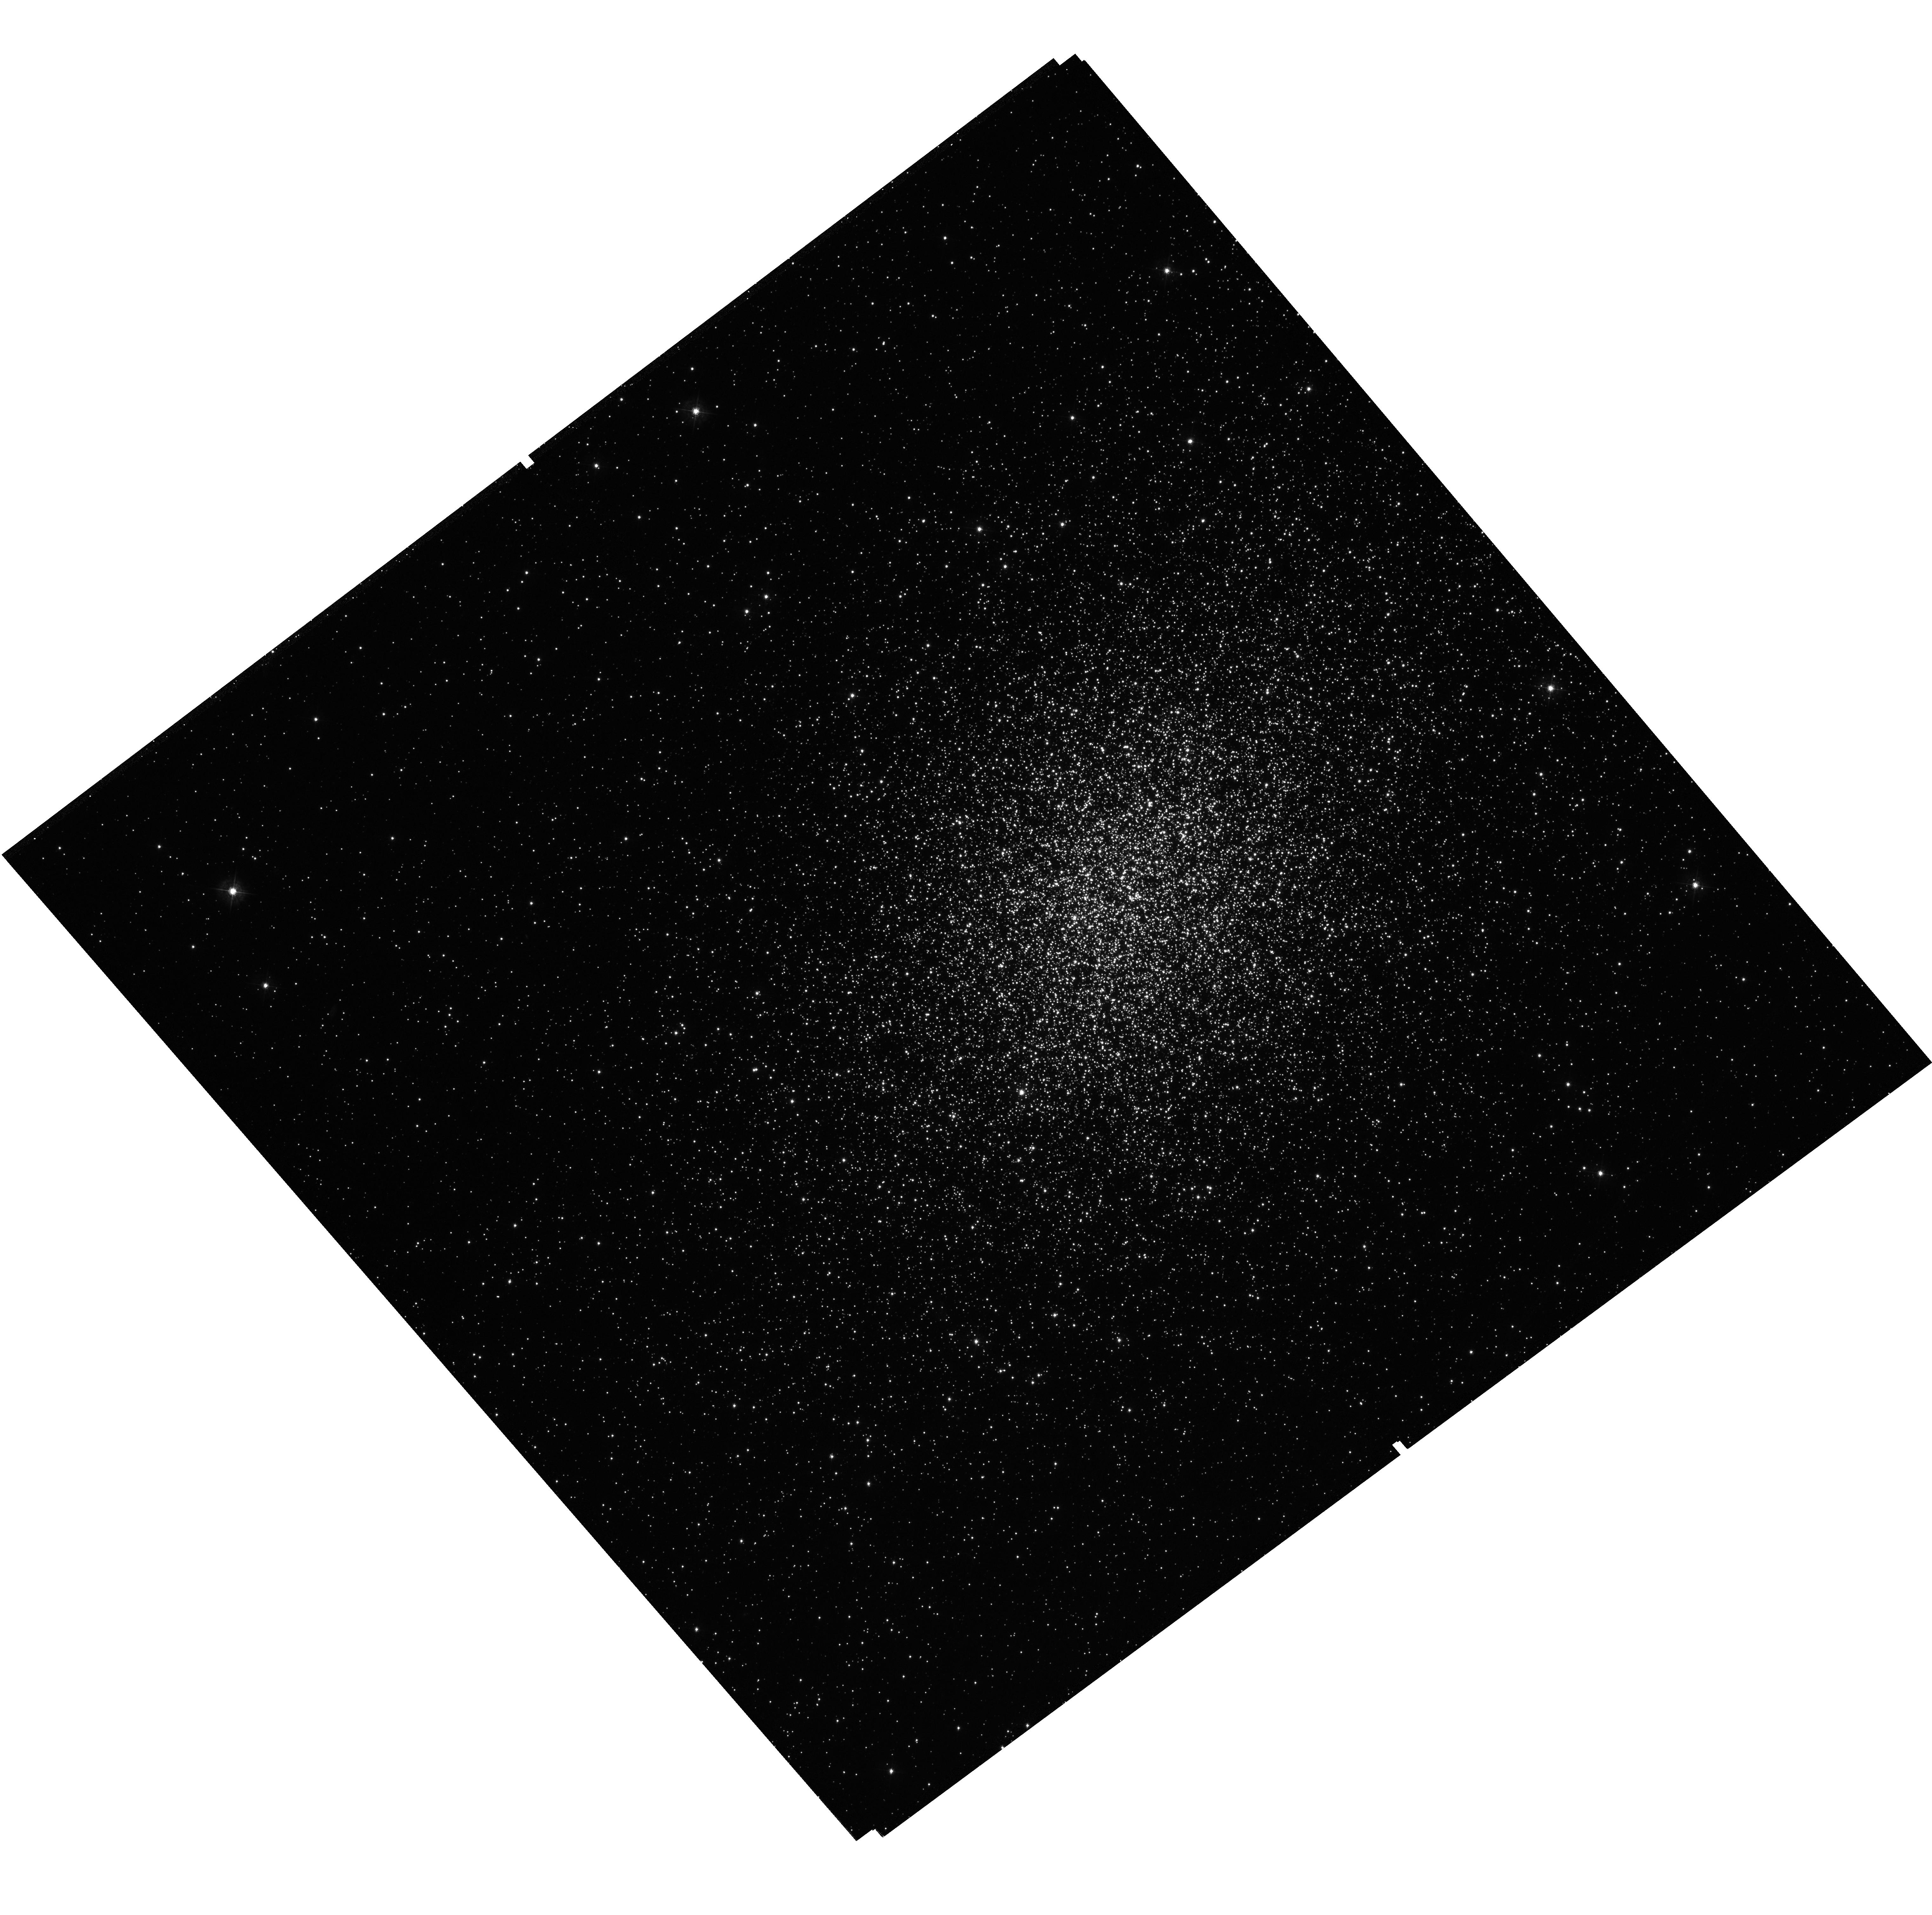
Target: NGC1978. Instrument: WFC3/UVIS. Filter: F438W. Exposure: 41 min. Observation ID: hst_14069_11_wfc3_uvis_f438w_icz611

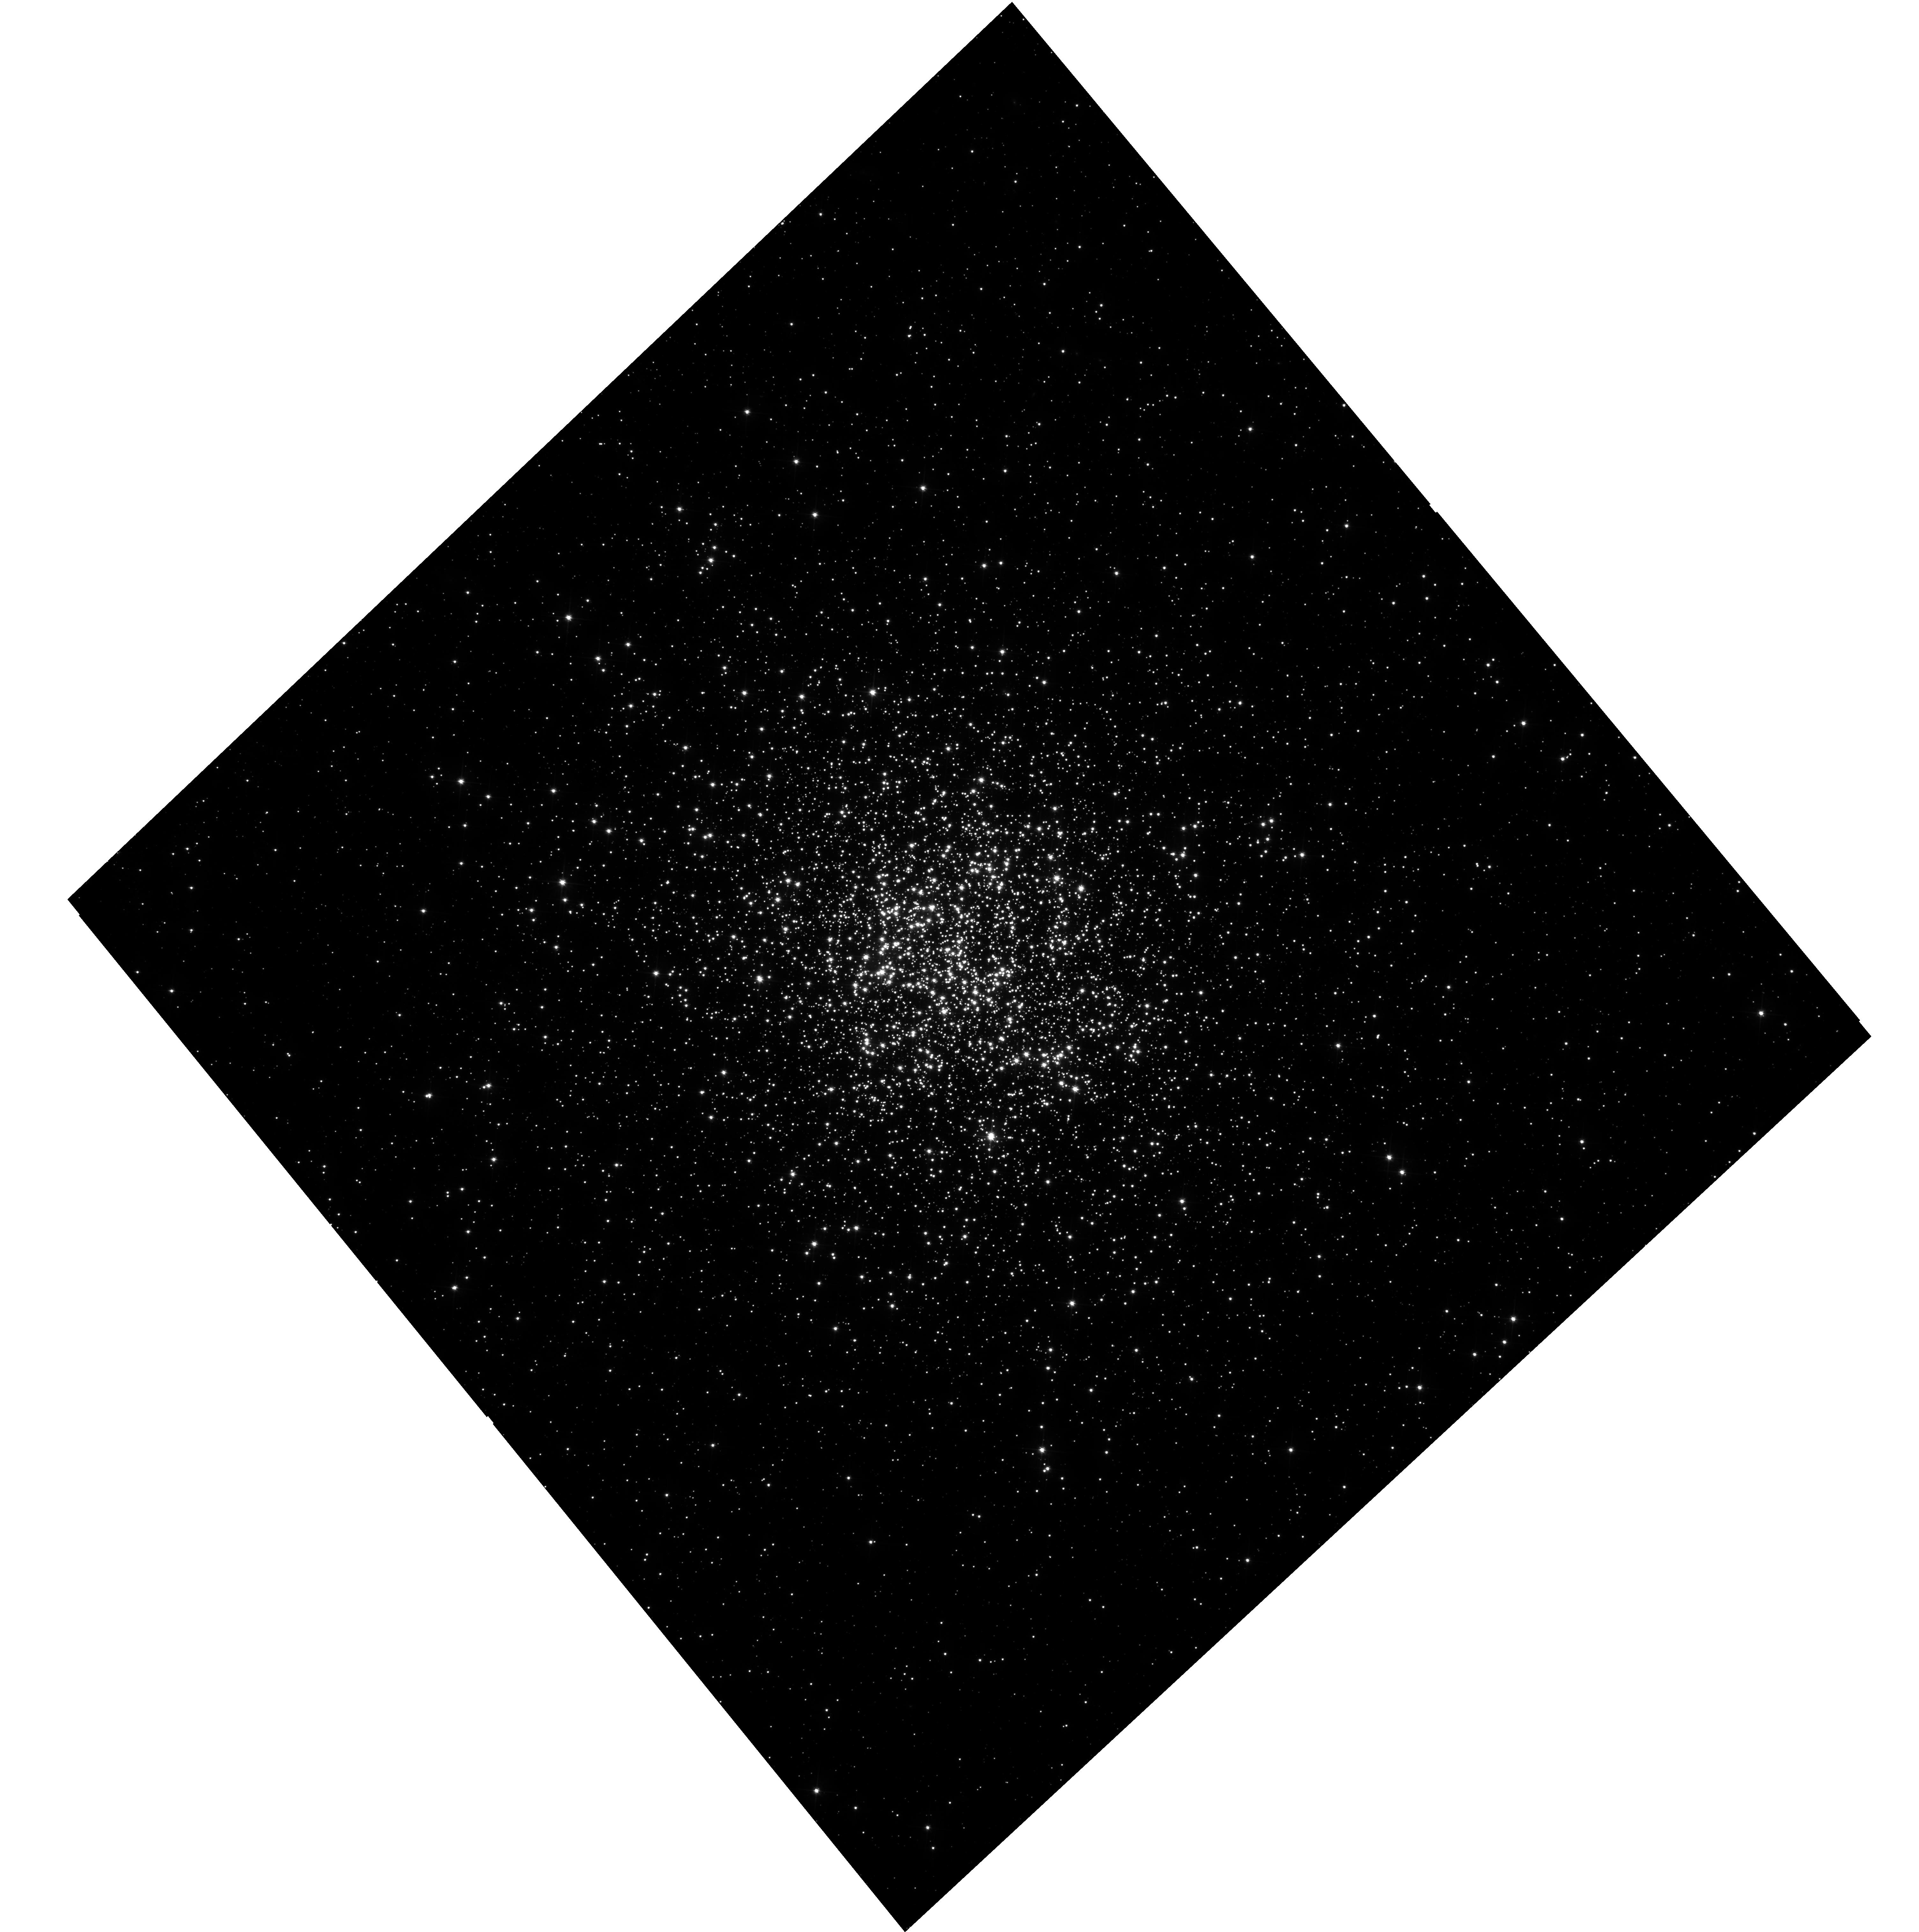
Target: NGC1866. Instrument: WFC3/UVIS. Filter: F555W. Exposure: 42 min. Observation ID: hst_14069_02_wfc3_uvis_f555w_icz602

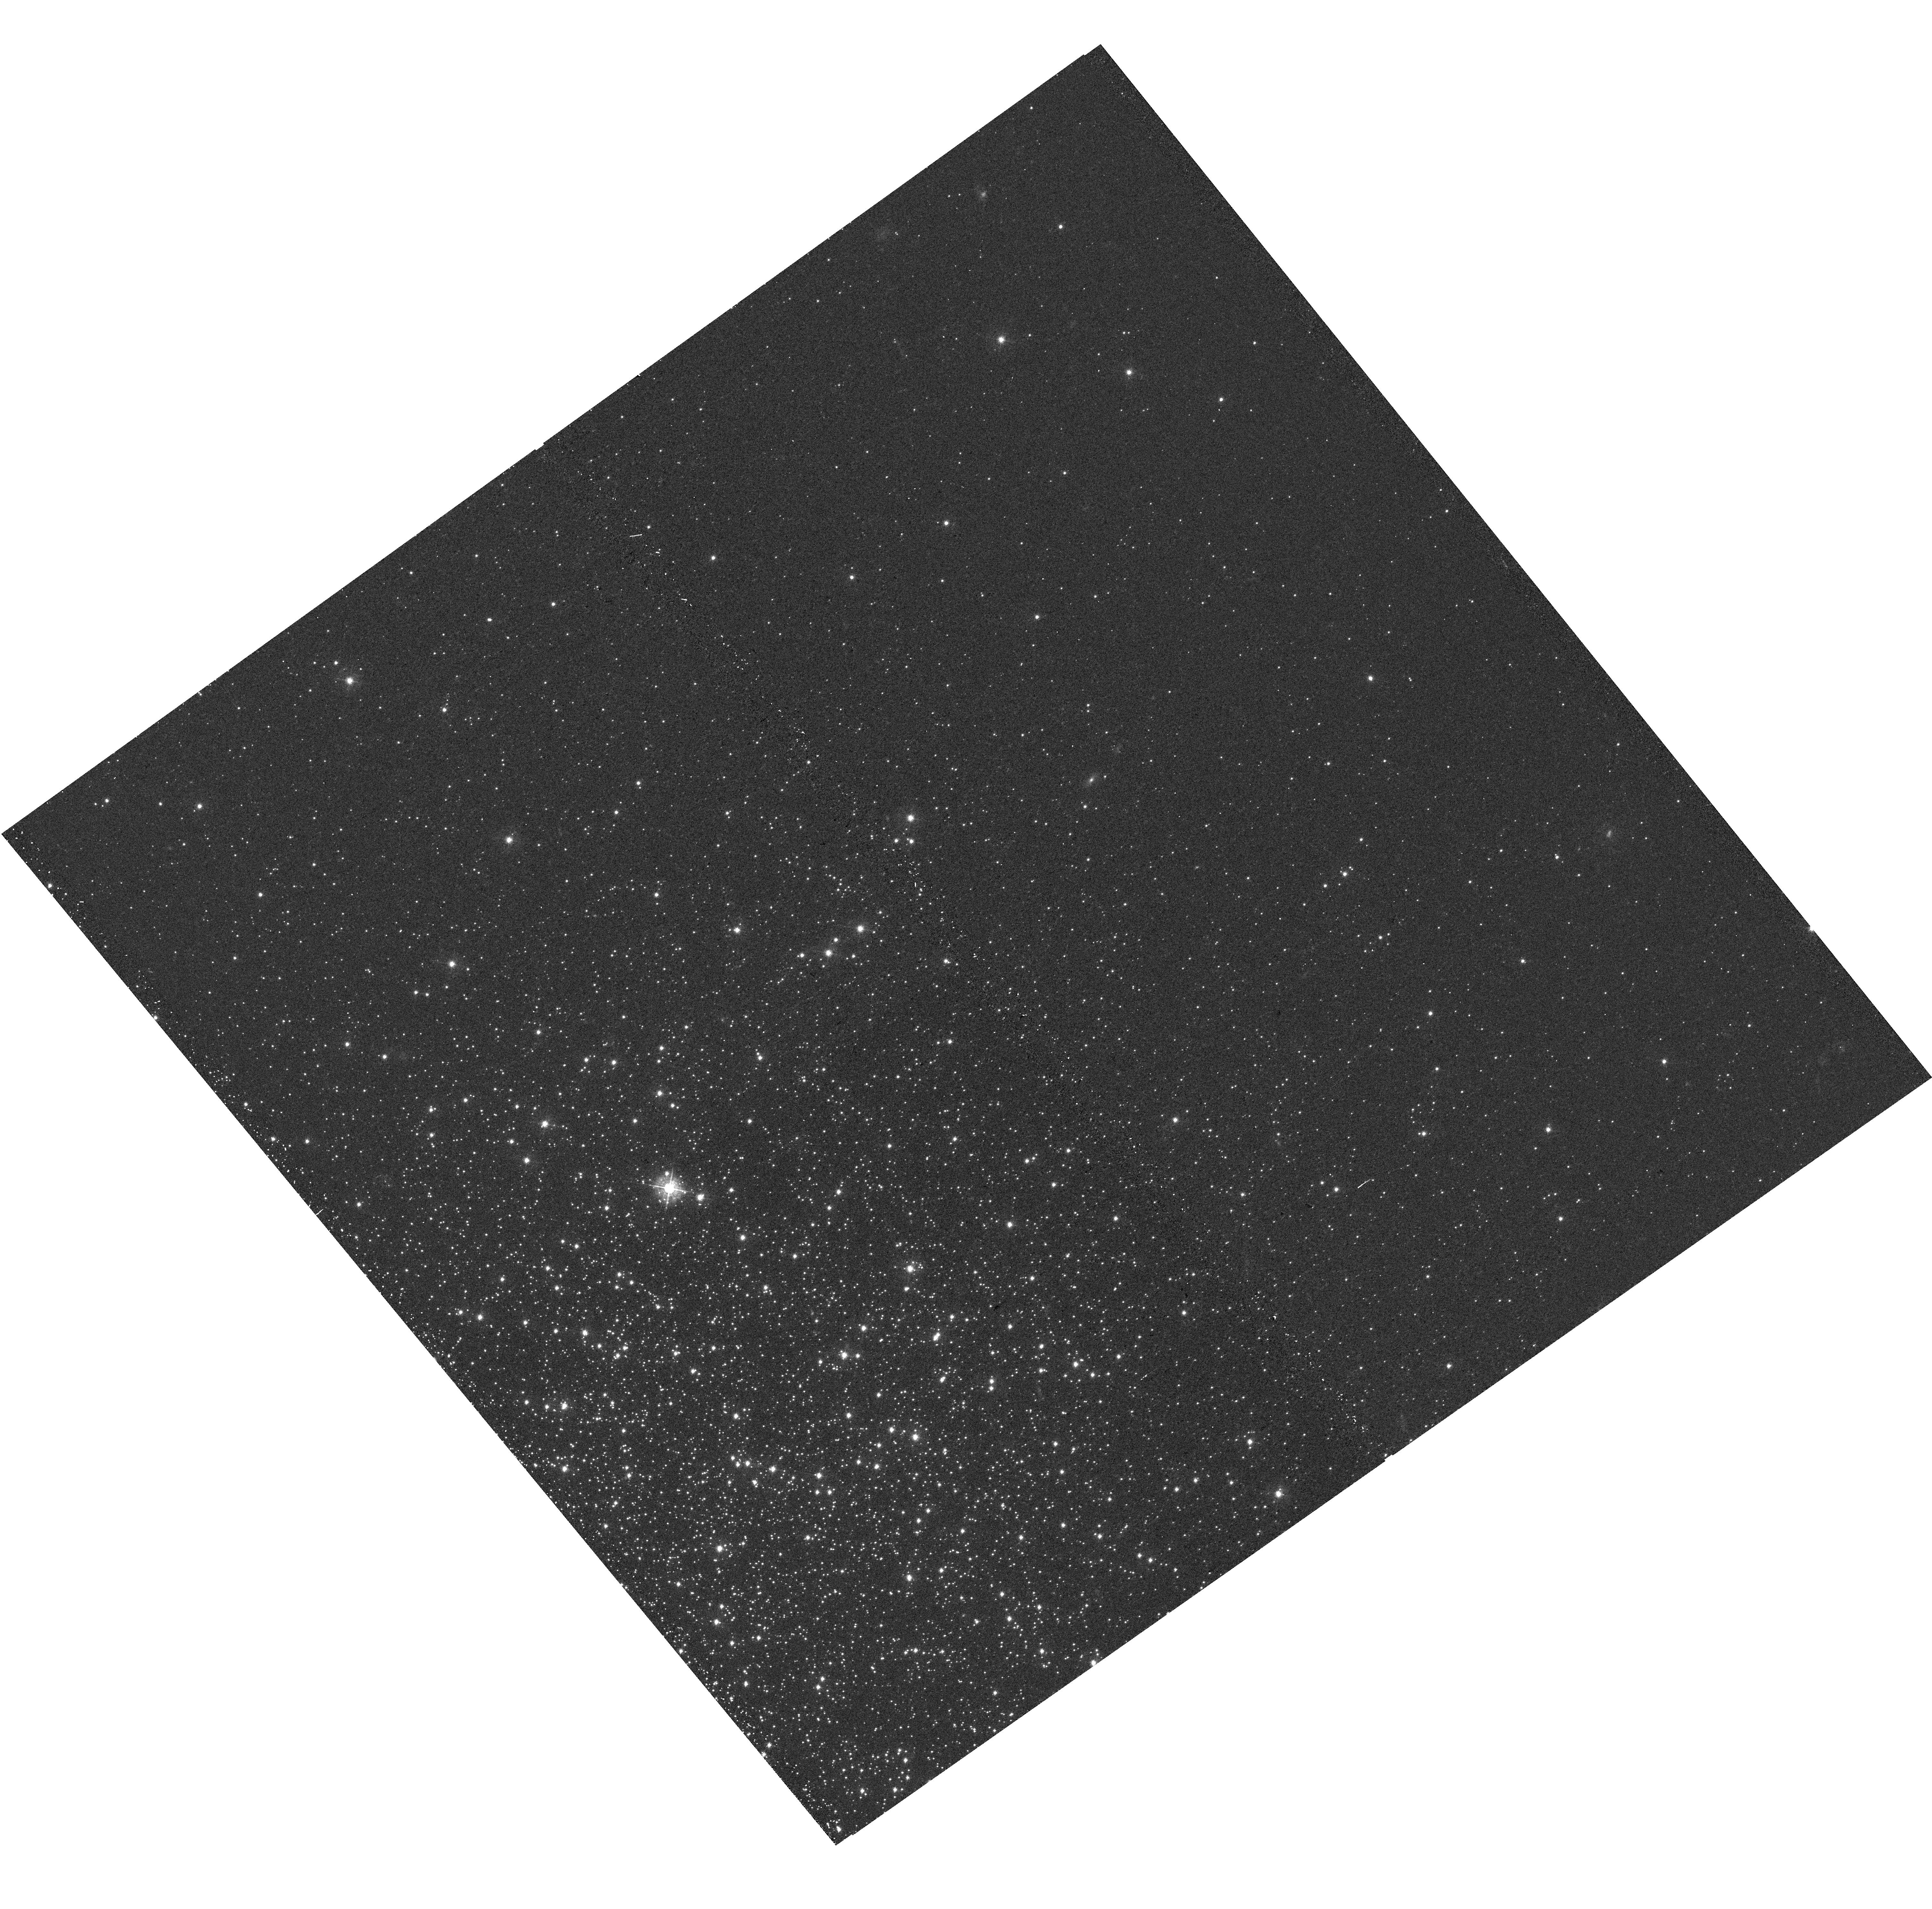
Target: LINDSAY1. Instrument: WFC3/UVIS. Filter: F438W. Exposure: 17 min. Observation ID: hst_14069_10_wfc3_uvis_f438w_icz610

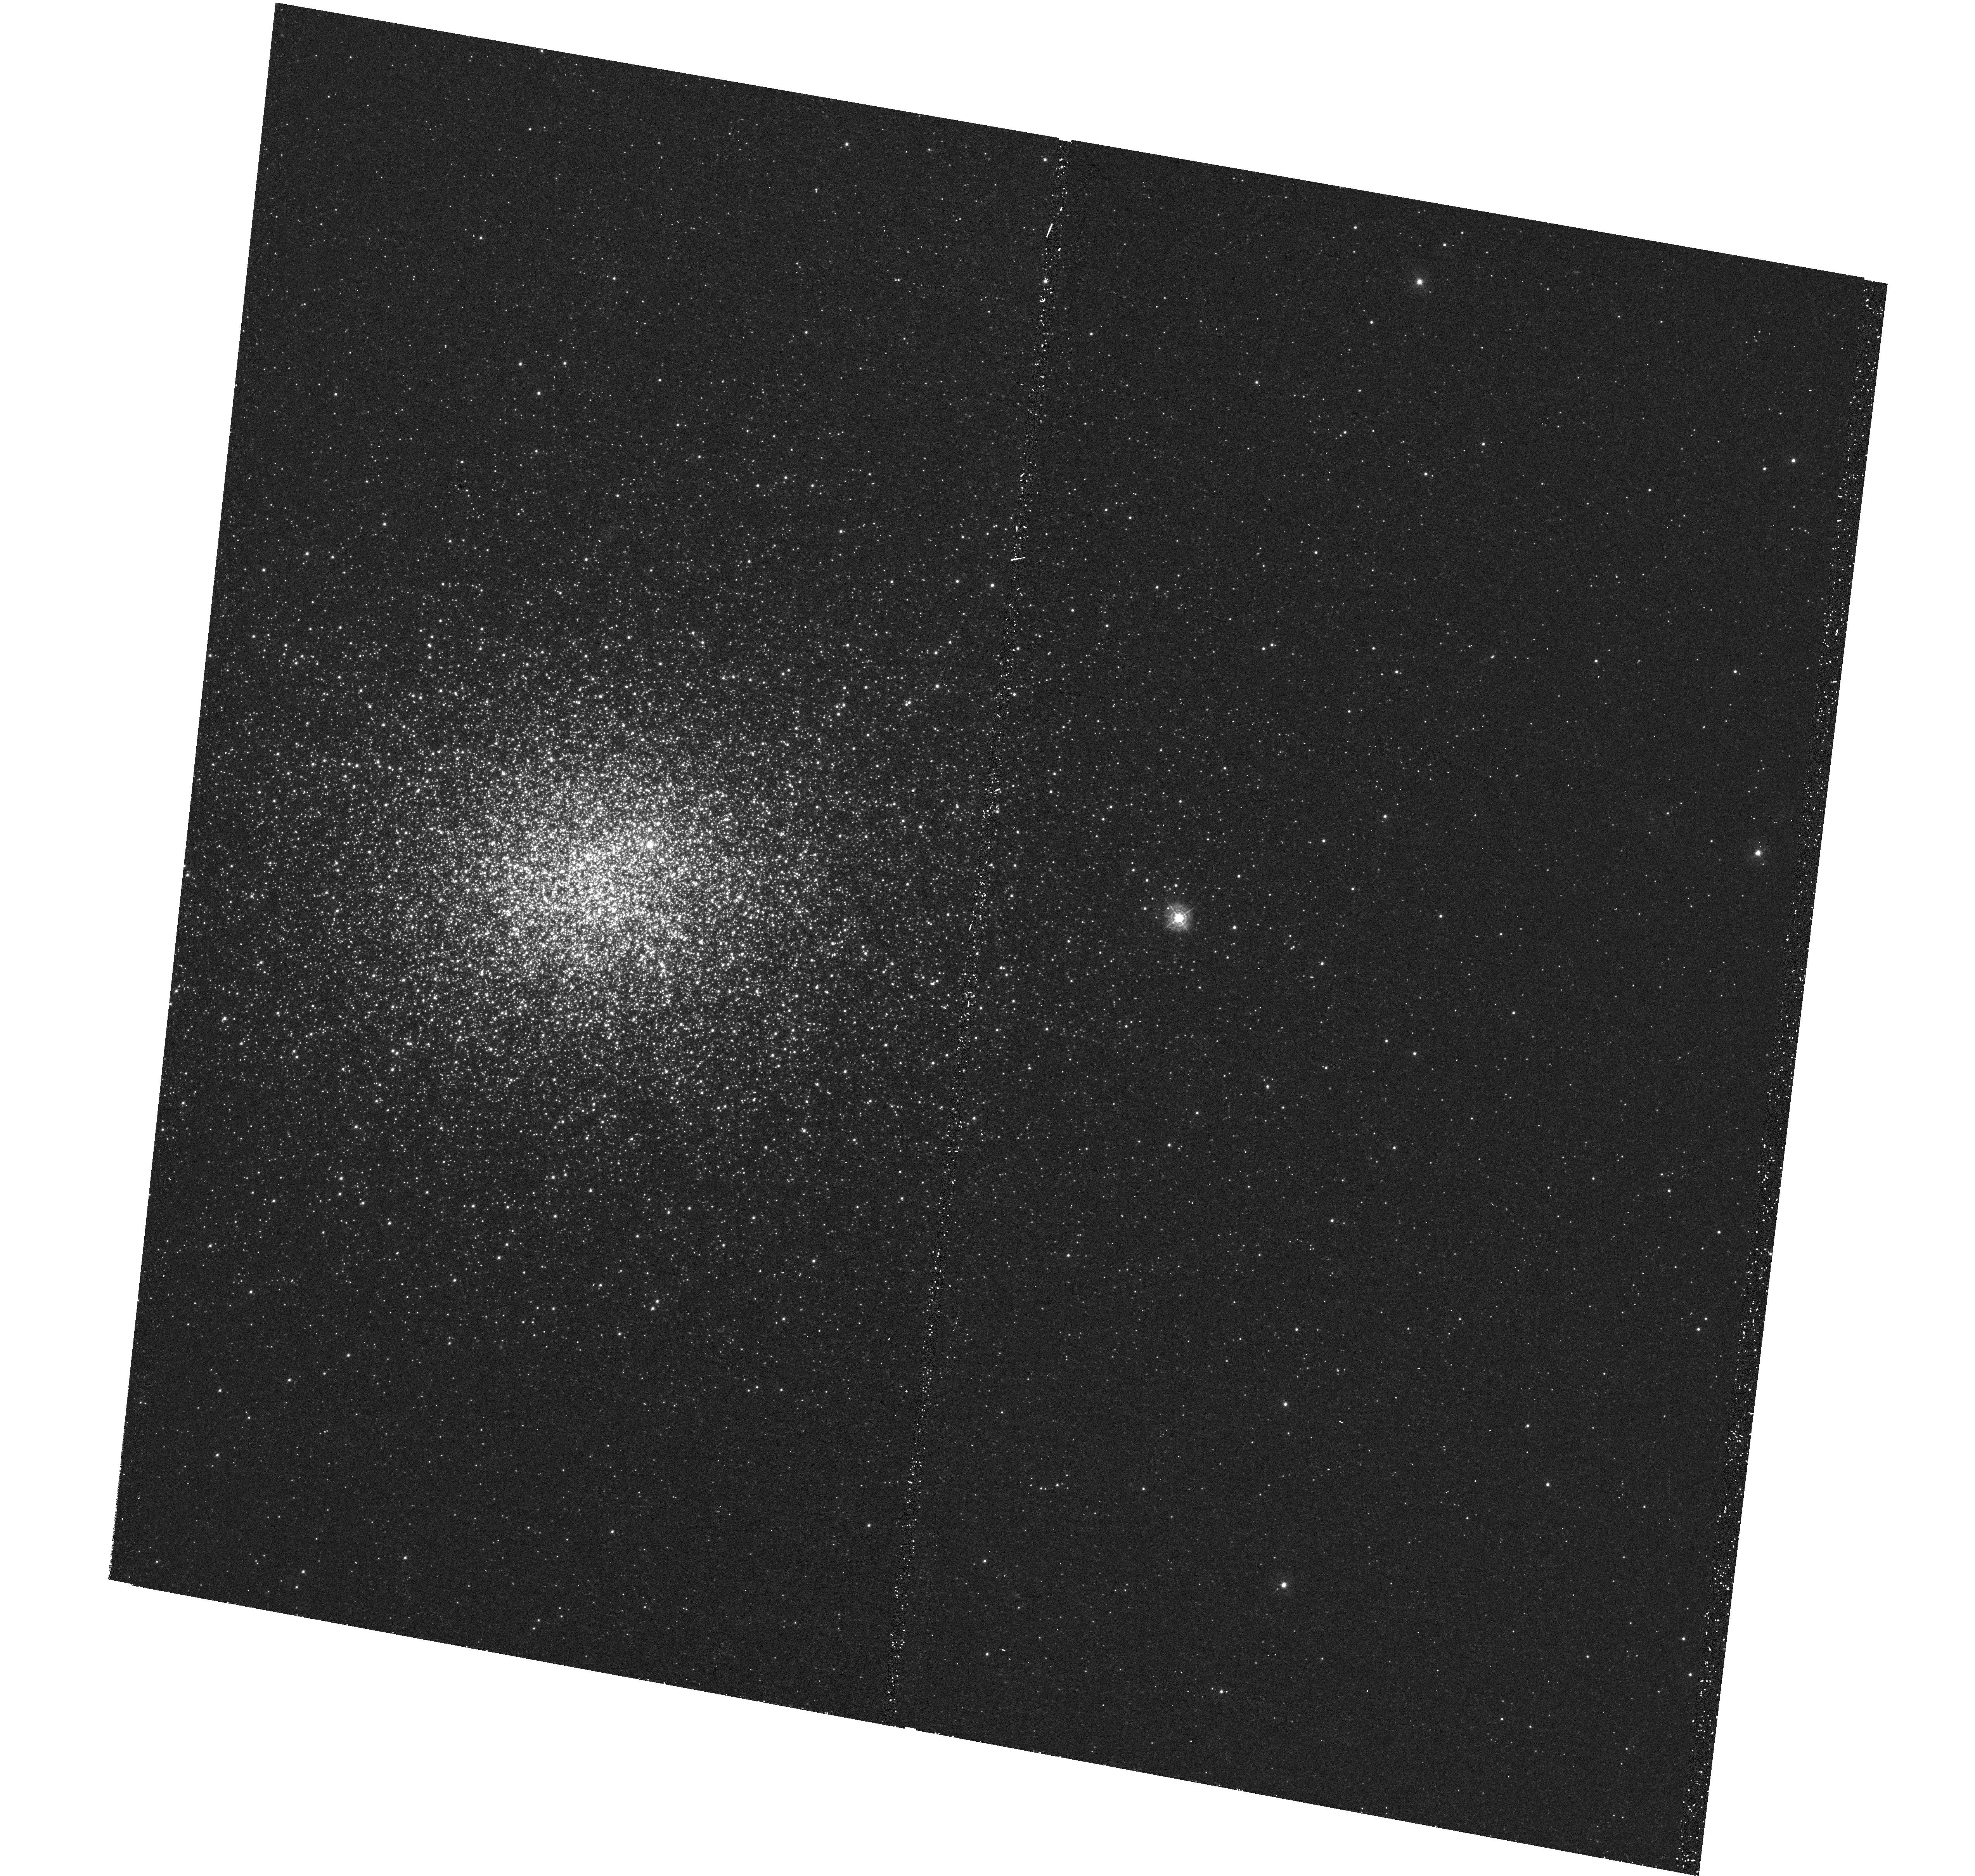
Target: NGC121. Instrument: WFC3/UVIS. Filter: F343N. Exposure: 49 min. Observation ID: hst_14069_12_wfc3_uvis_f343n_icz612

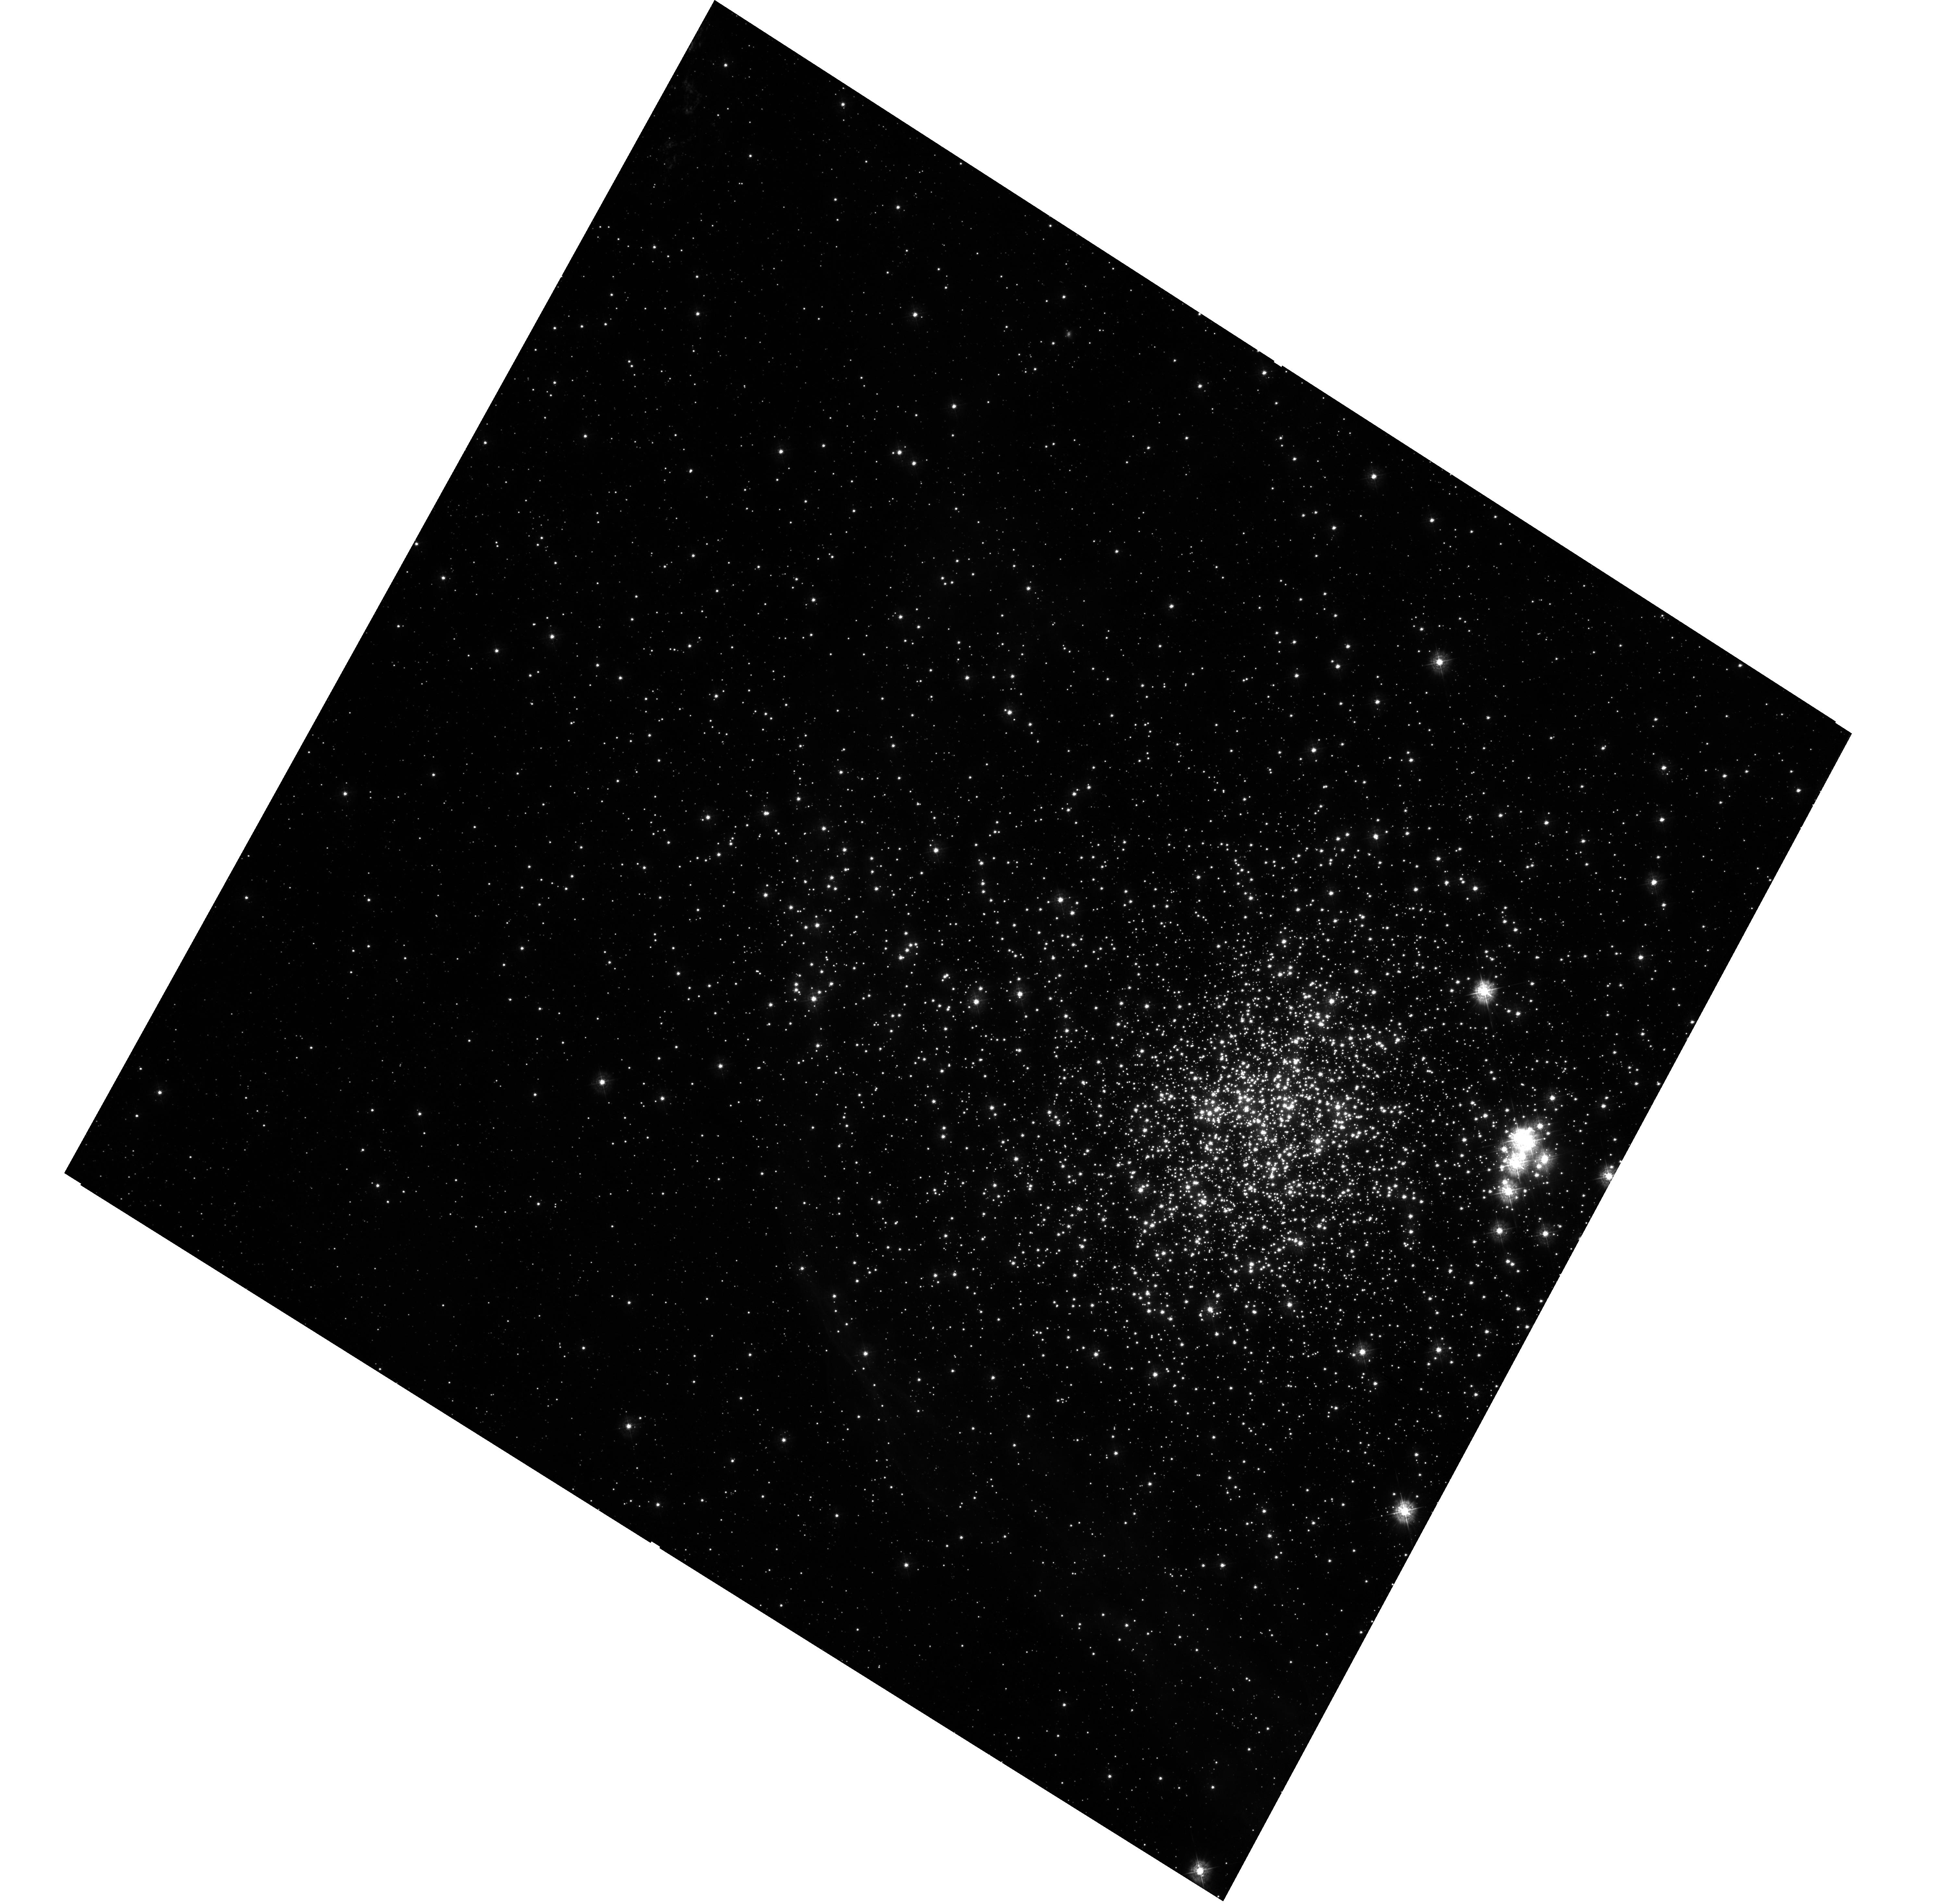
Target: NGC1850. Instrument: WFC3/UVIS. Filter: F336W. Exposure: 43 min. Observation ID: hst_14069_01_wfc3_uvis_f336w_icz601

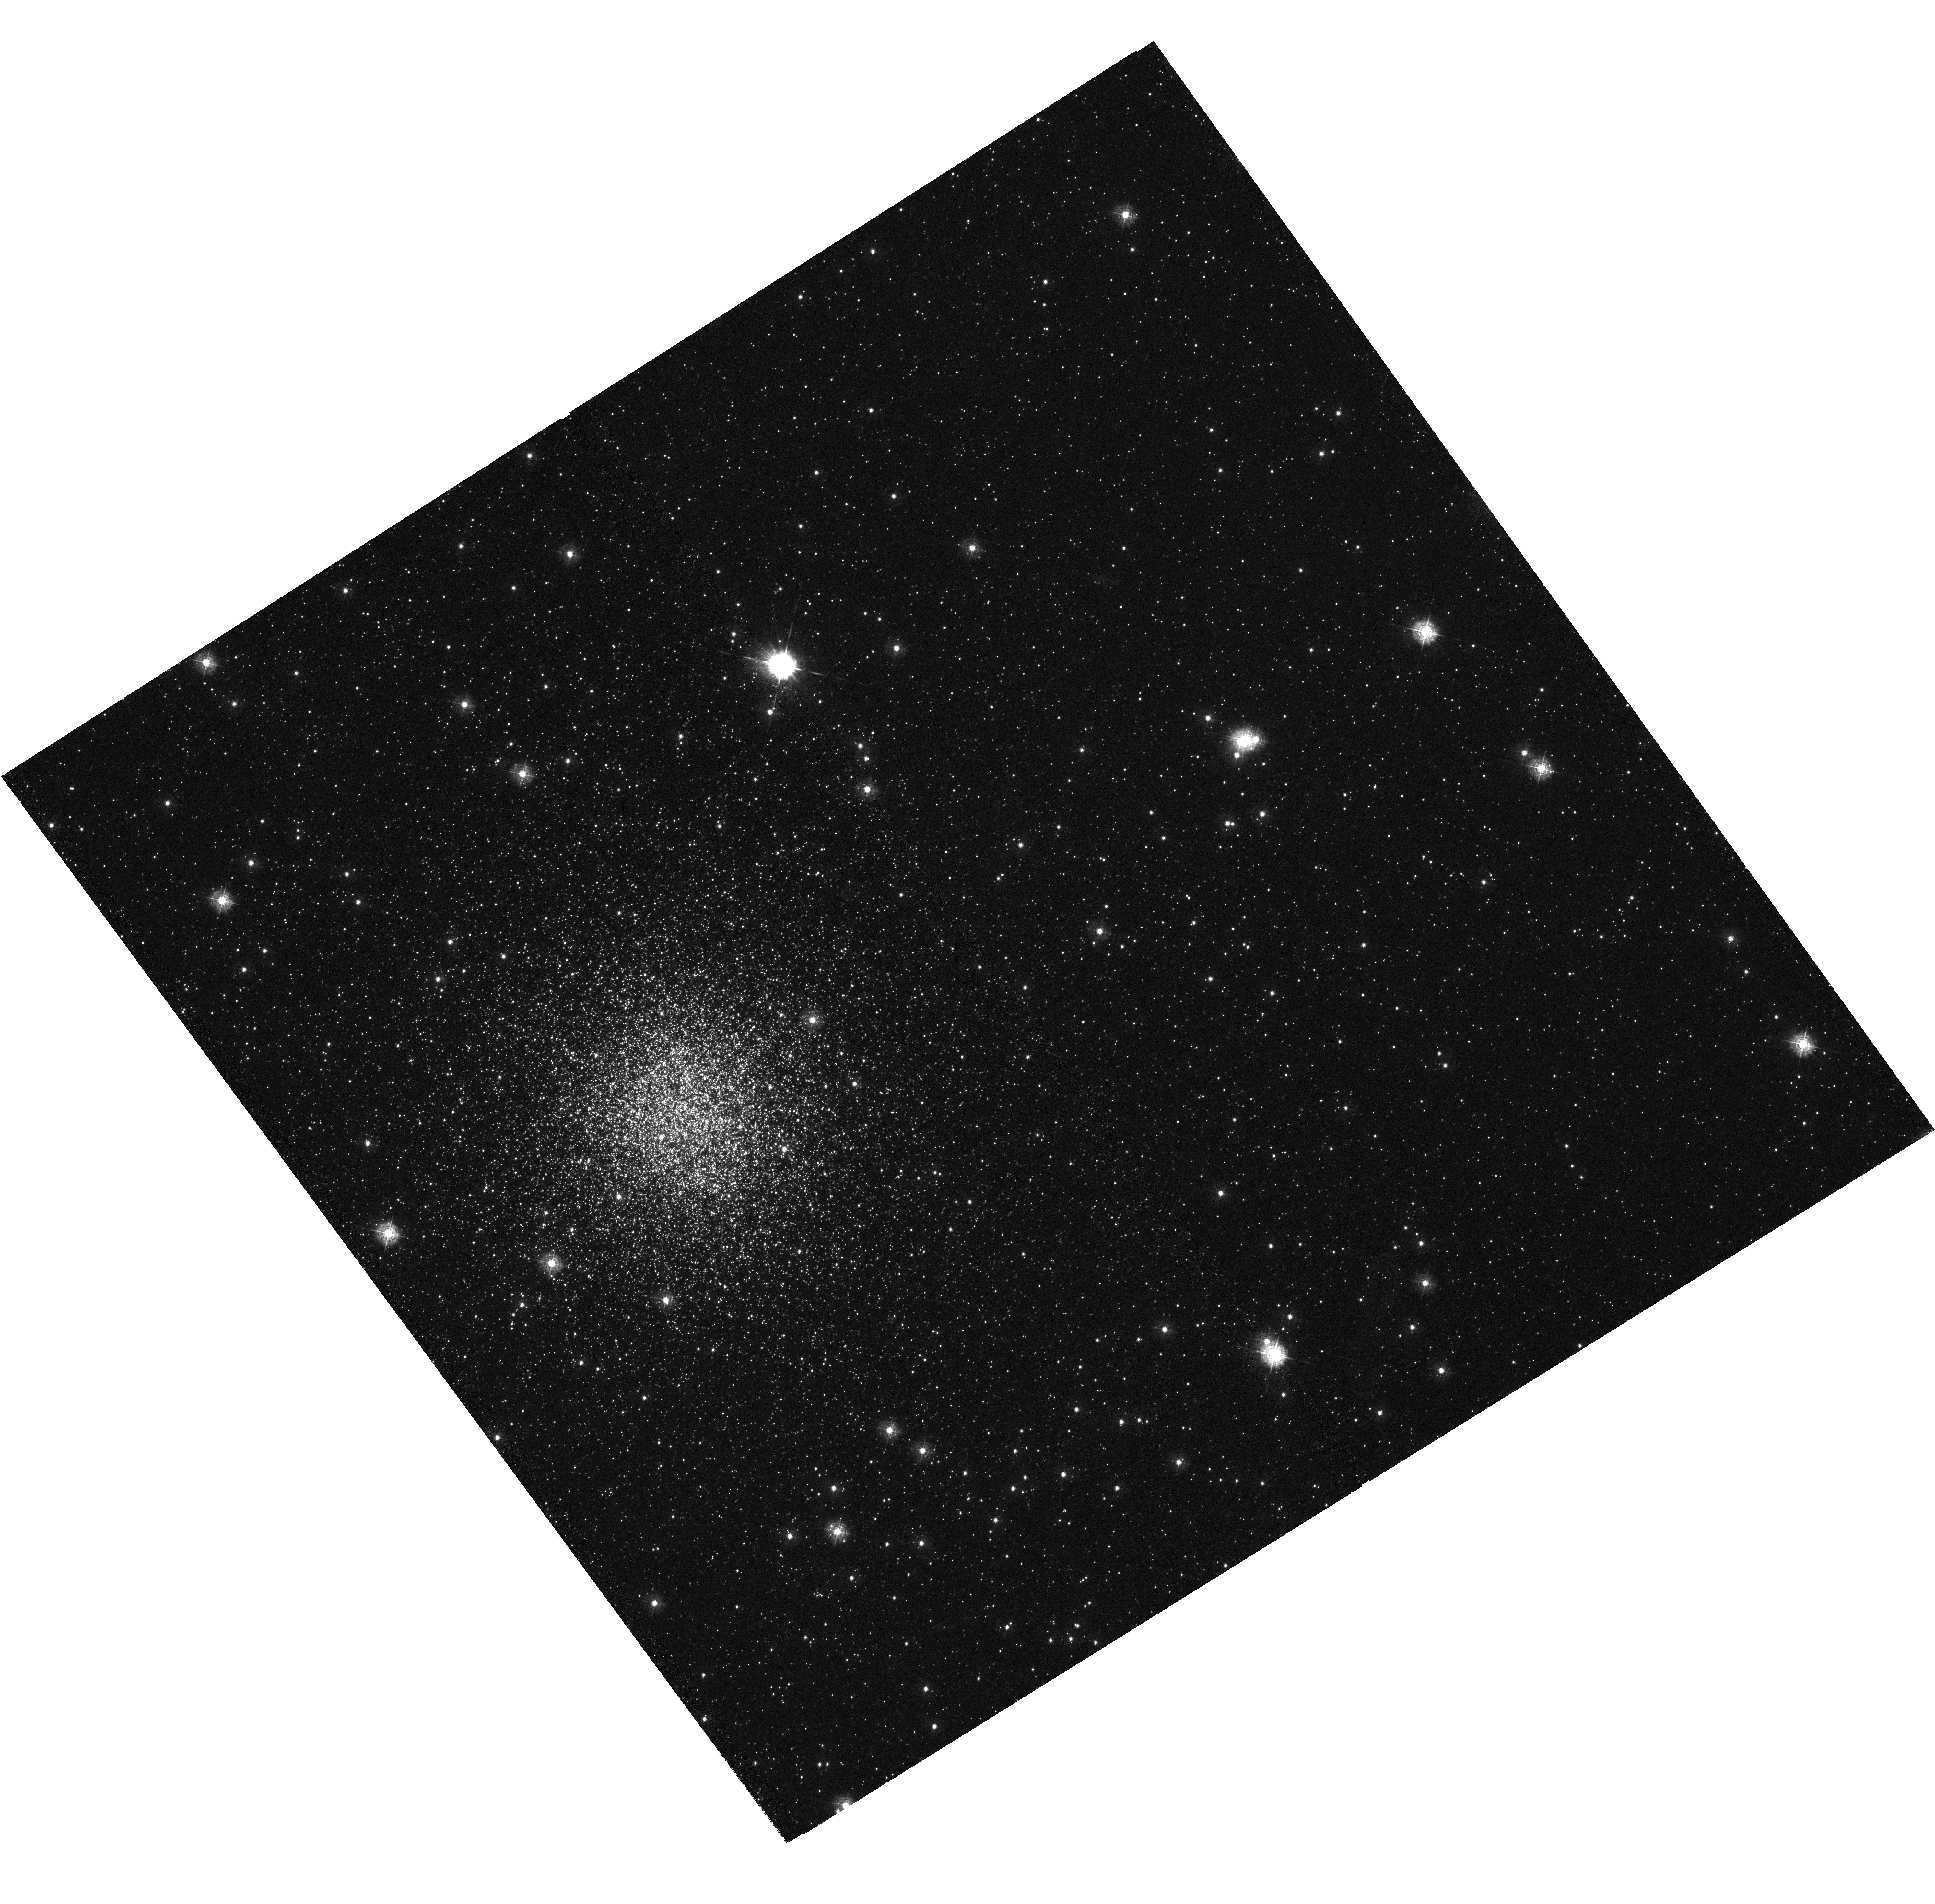
Target: NGC416. Instrument: WFC3/UVIS. Filter: F343N. Exposure: 1.3 h. Observation ID: hst_14069_08_wfc3_uvis_f343n_icz608

Searching For Multiple Populations in Massive Young and Intermediate Age Clusters (PI: Bastian, Nate)

We propose to obtain imaging of 12 massive clusters within the LMC/SMC, spanning a wide range of ages (100 Myr - 10 Gyr), in order to search for abundance spreads (i.e. multiple populations) within them. While all ancient globular clusters (GCs) studied to date, in the necessary detail, possess multiple populations, no massive (>10^5 Msun) young (< 1 Gyr) or intermediate (1-8 Gyr) age clusters have been found with abundance spreads. This raises the fundamental question: what controls whether a cluster will host multiple populations? The standard suggestion is that cluster mass is the crucial parameter, although recent results on the initial masses of GCs have called this into question. An alternative view is that GC formation was fundamentally different than the formation of other (< 10 Gyr) massive clusters. The proposed observations will definitively address whether age or mass is the crucial parameter controlling the appearance of multiple populations. The proposed sample occupies a critical region of parameter space (age/mass) where there are no Milky Way counterparts.